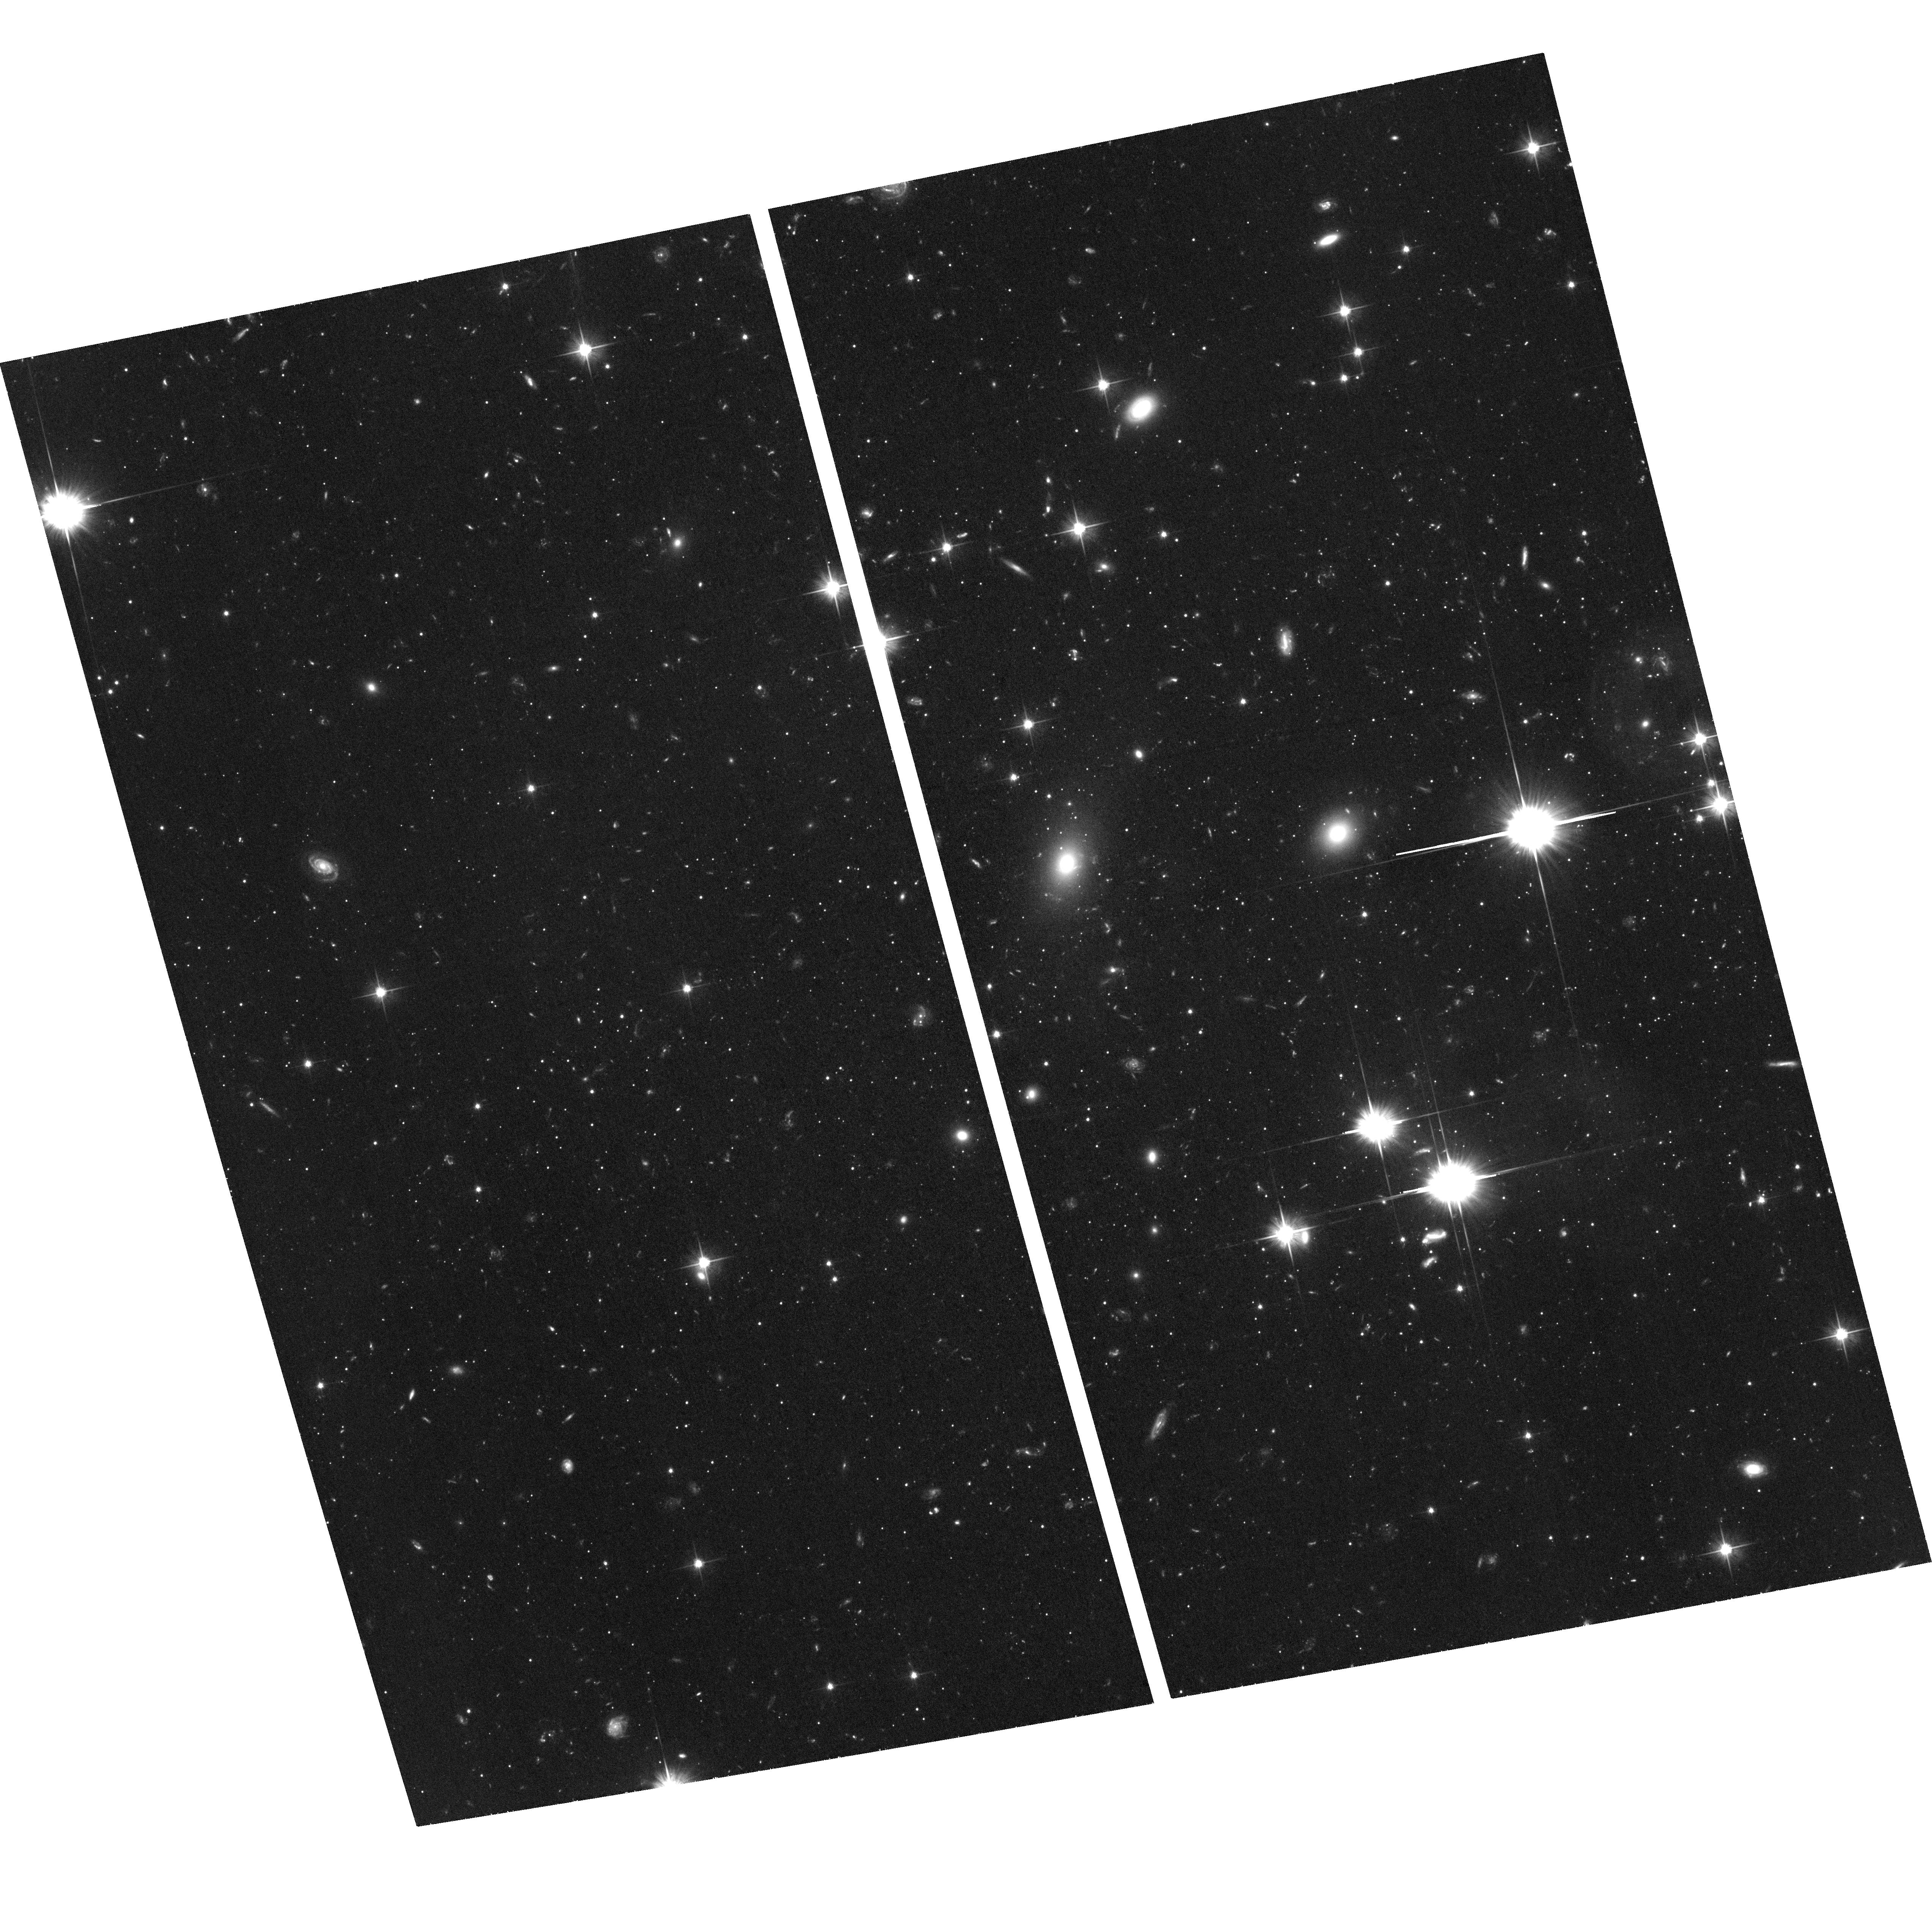
Target: HERCULES-DSPH. Instrument: ACS/WFC. Filter: F606W. Exposure: 2.2 h. Observation ID: hst_14236_02_acs_wfc_f606w_jcwl02

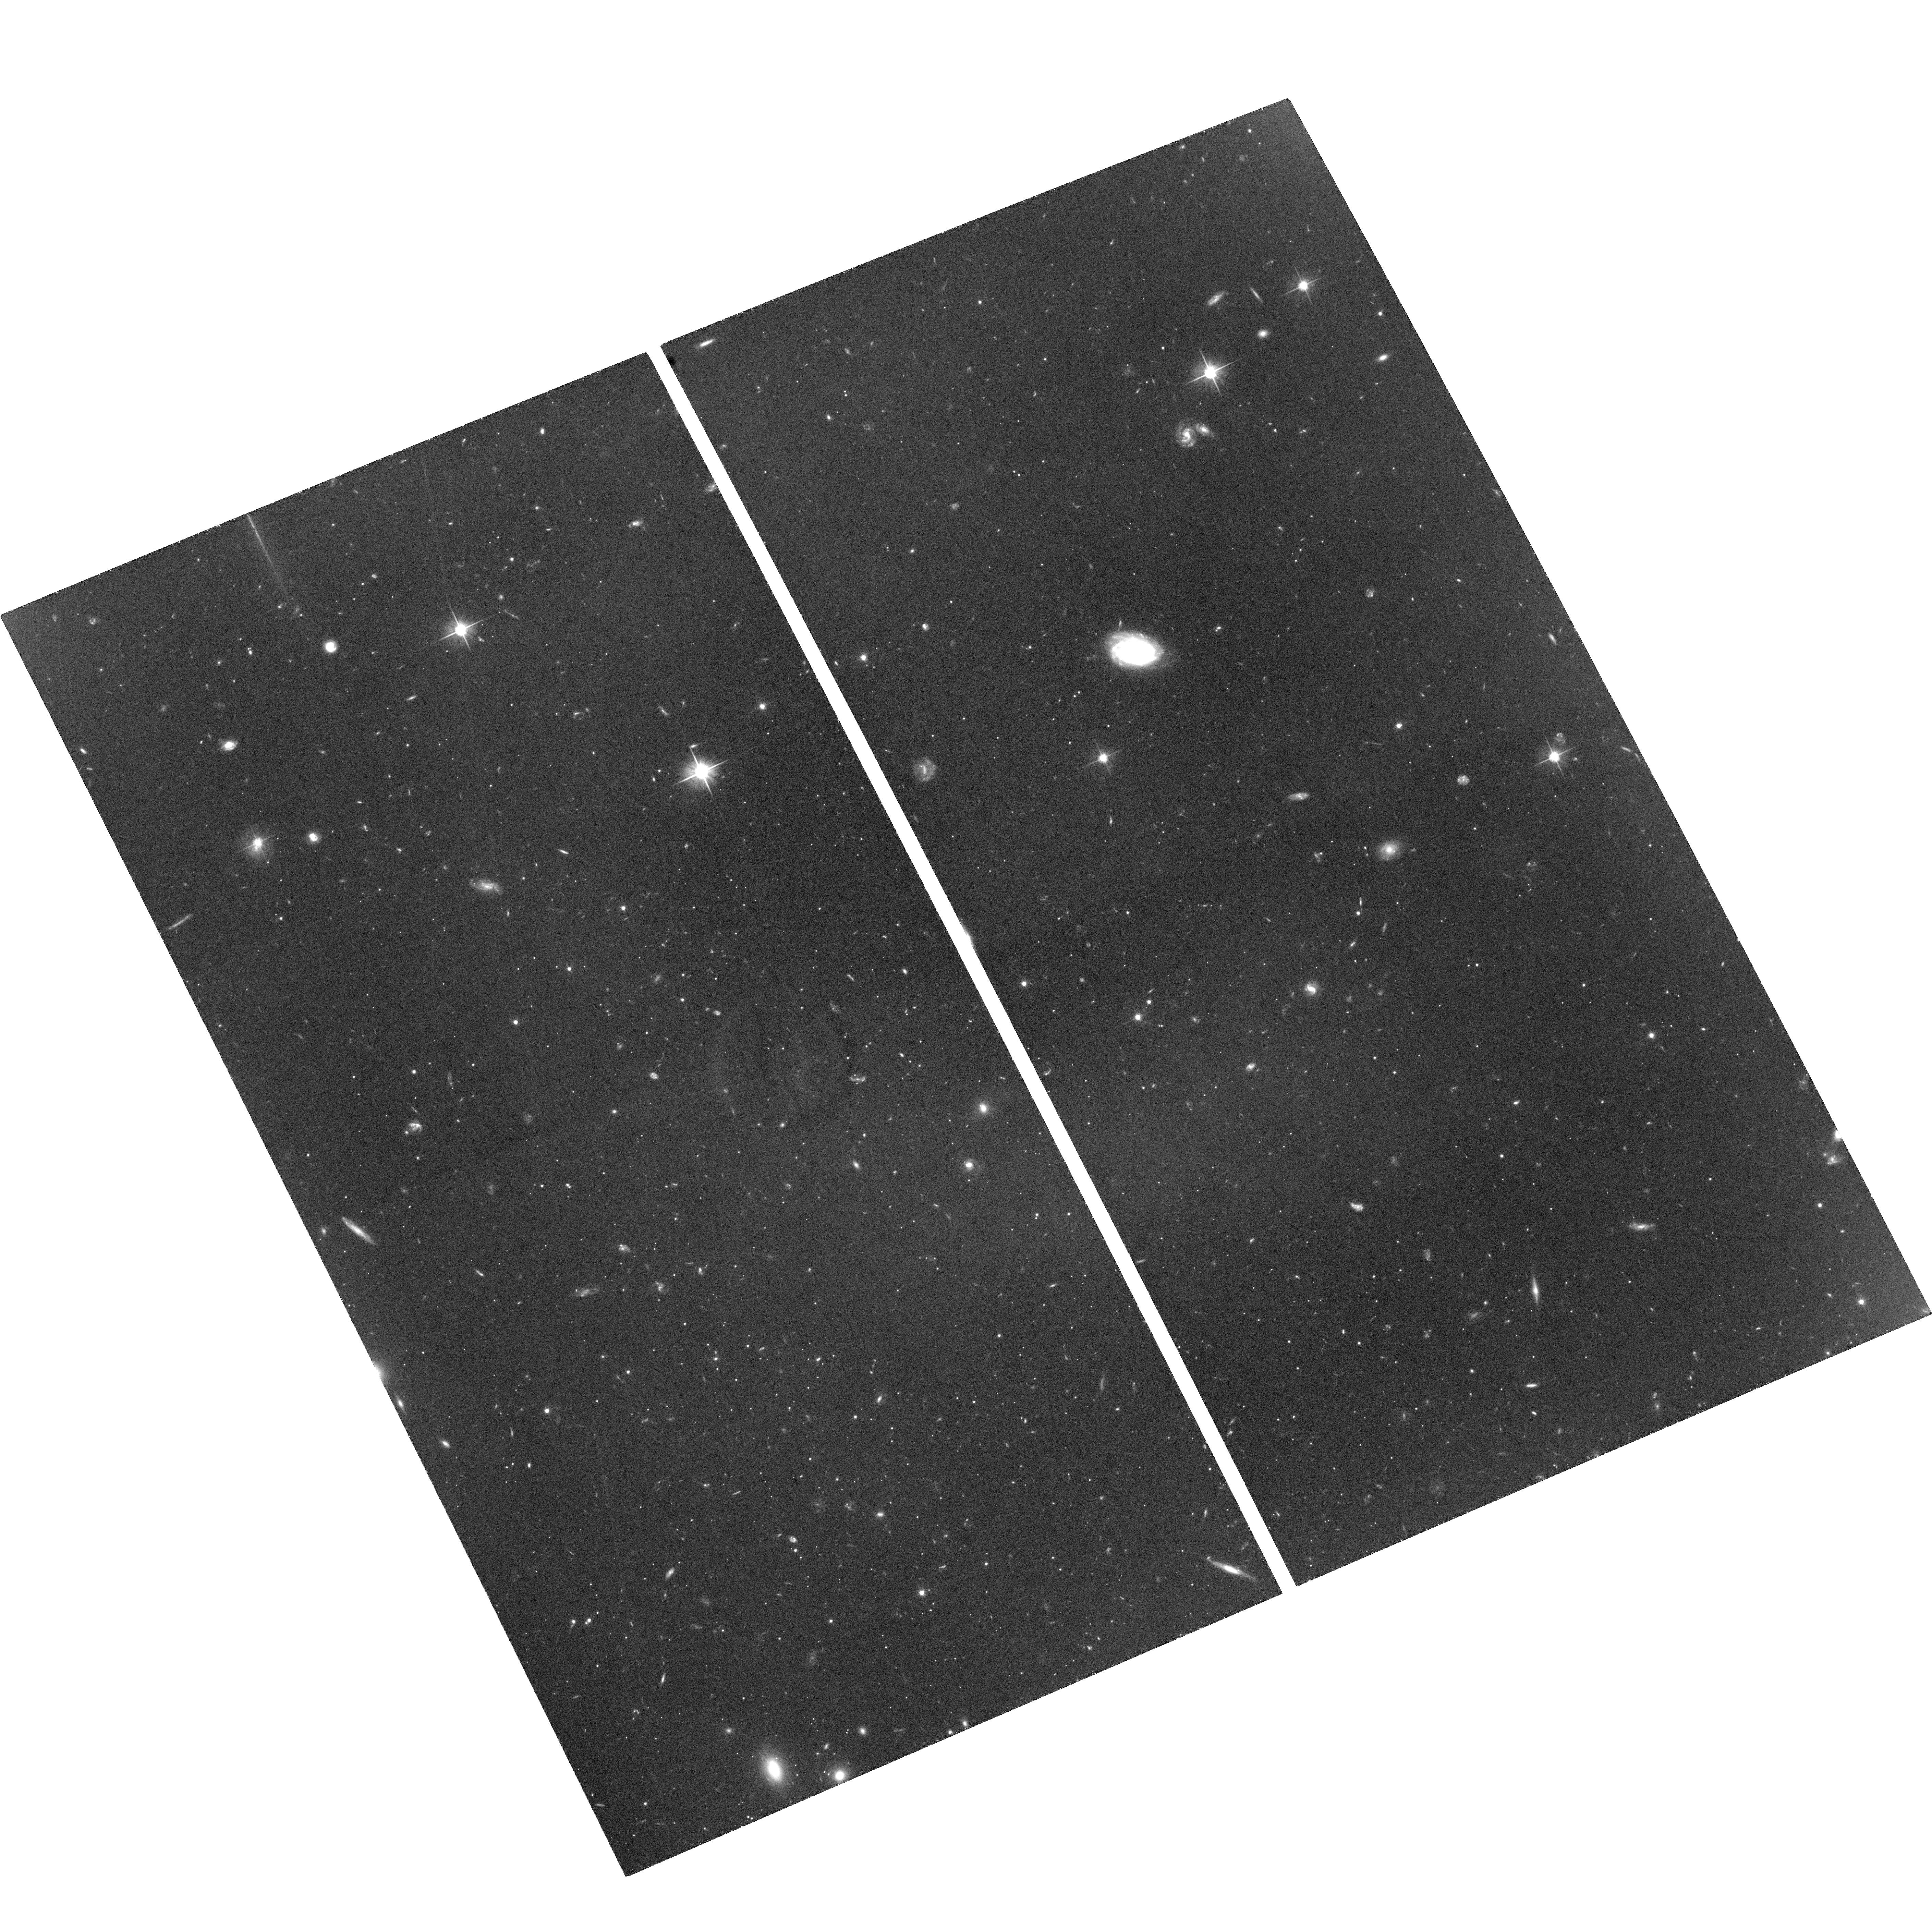
Target: LEO-IV-DSPH. Instrument: ACS/WFC. Filter: F606W. Exposure: 2.9 h. Observation ID: hst_14236_03_acs_wfc_f606w_jcwl03

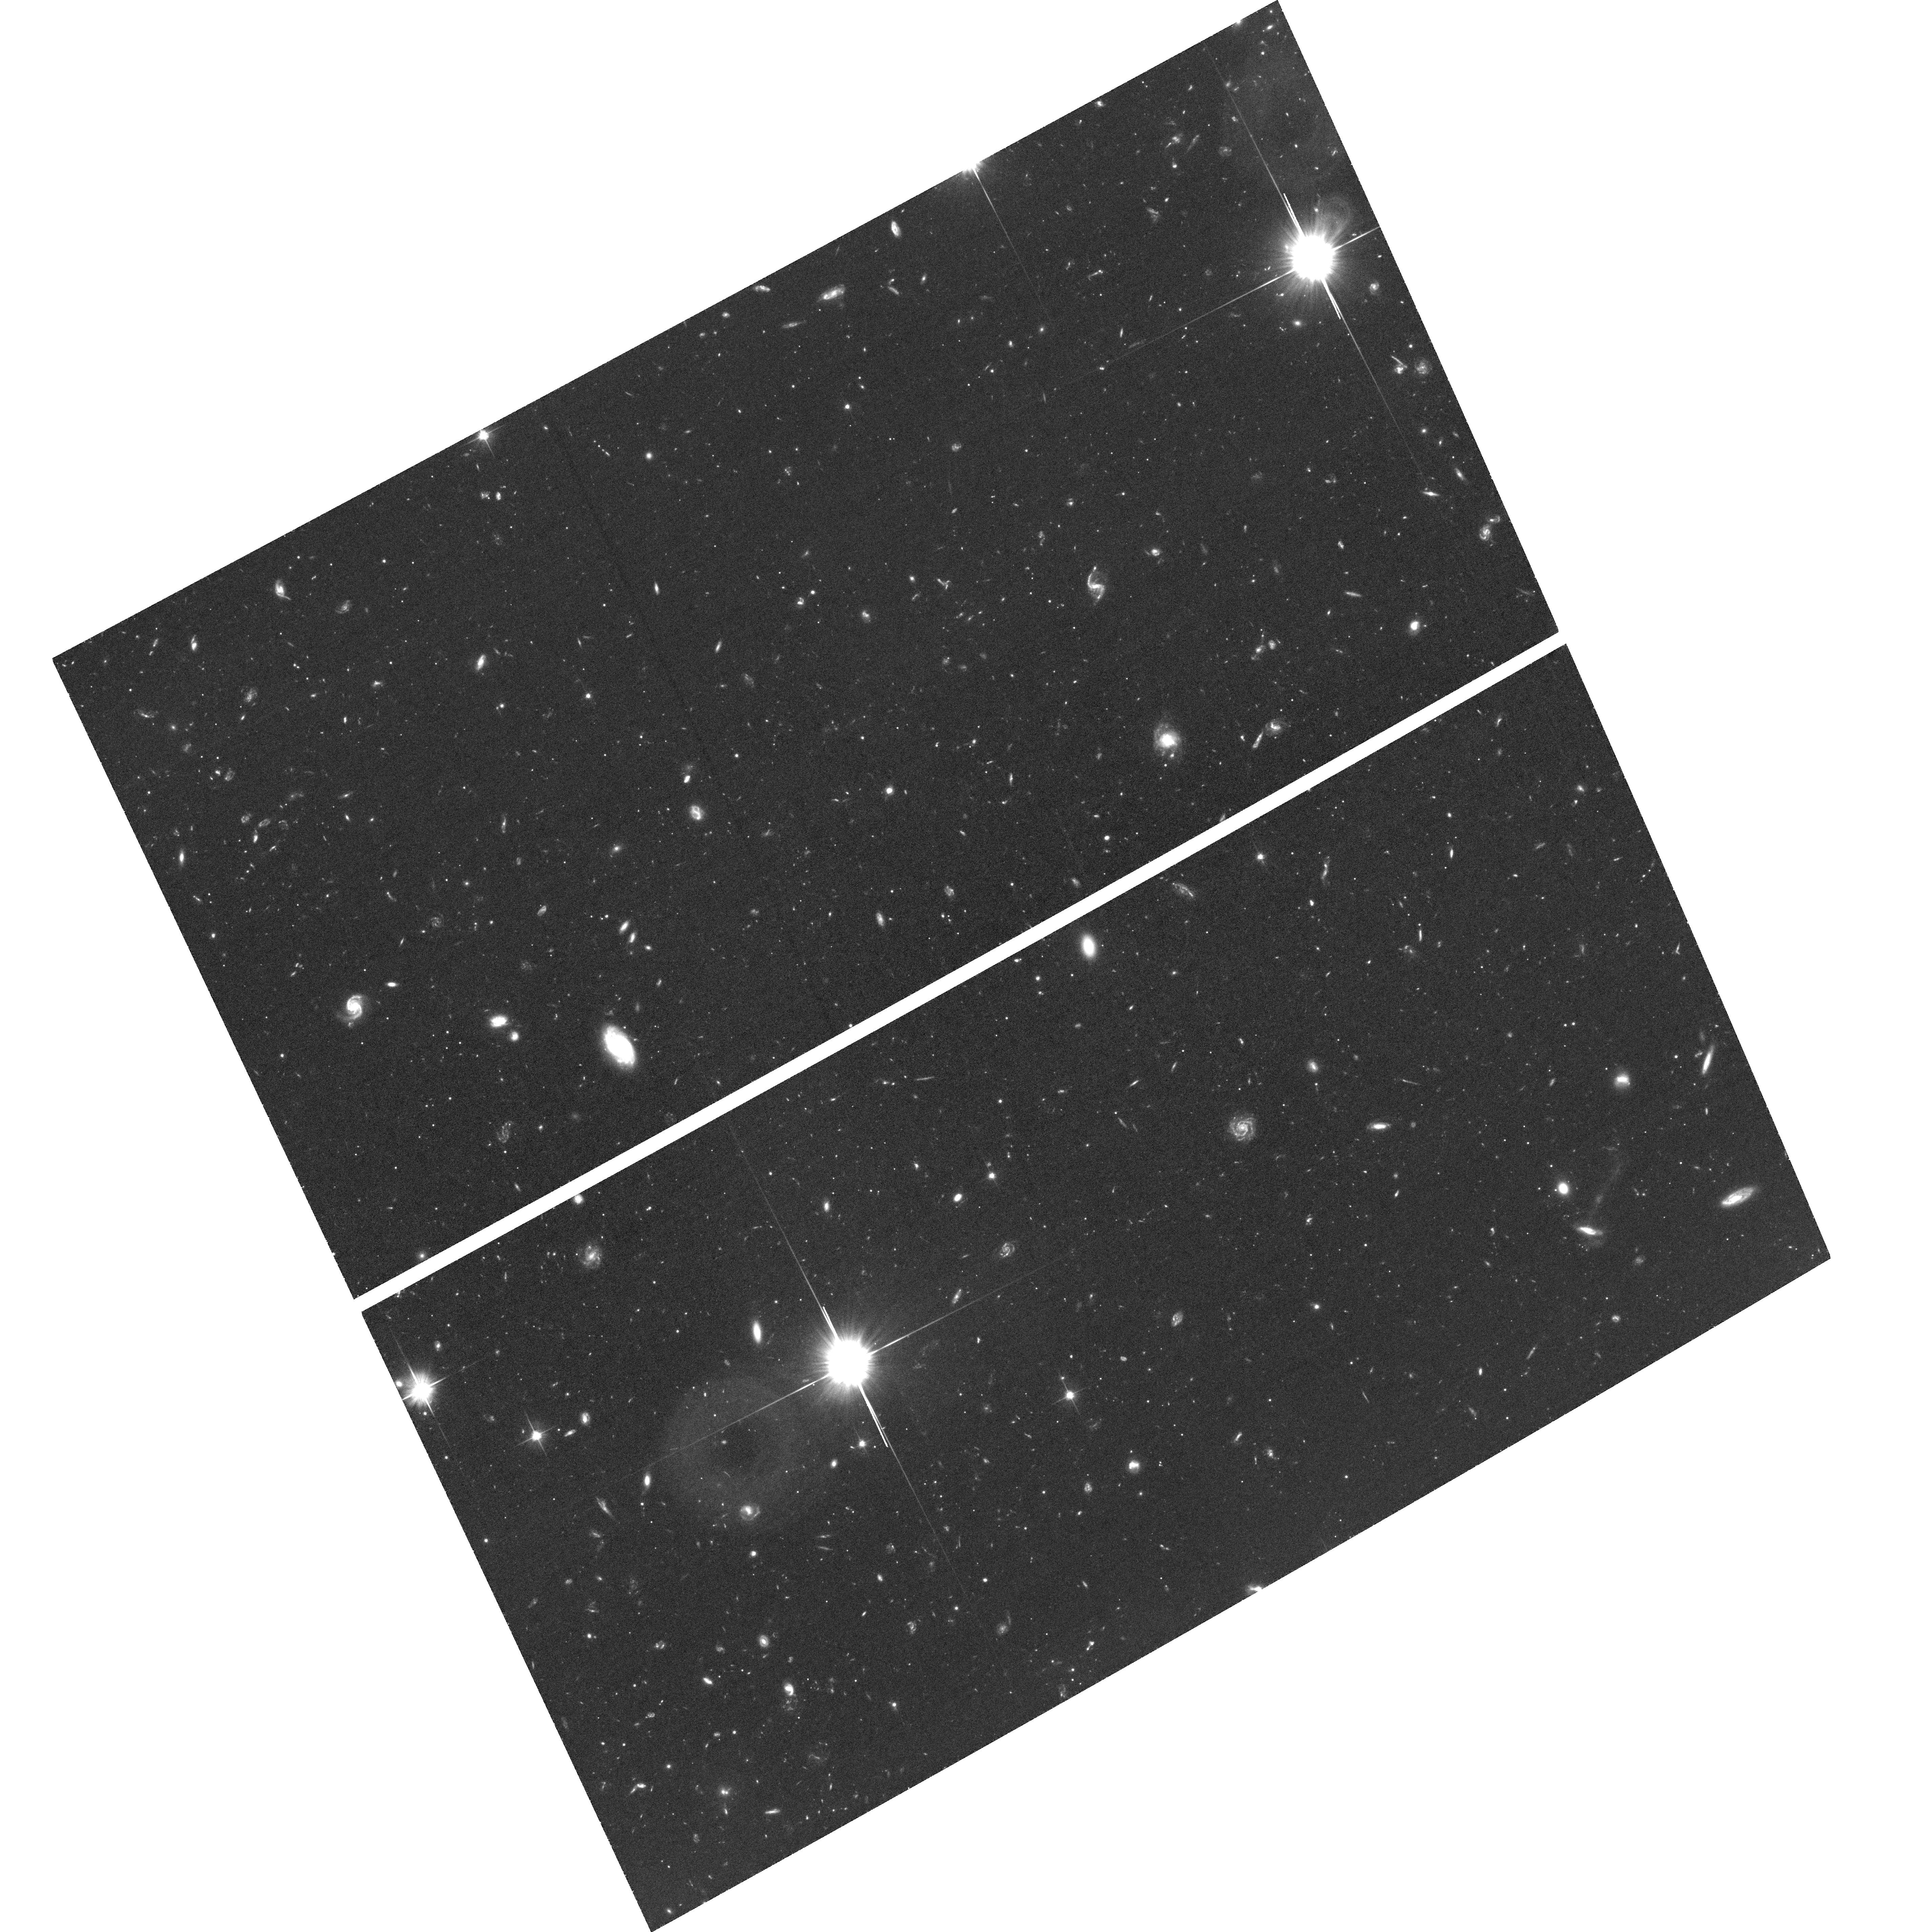
Target: UMA-I-DSPH. Instrument: ACS/WFC. Filter: F606W. Exposure: 2.2 h. Observation ID: hst_14236_04_acs_wfc_f606w_jcwl04

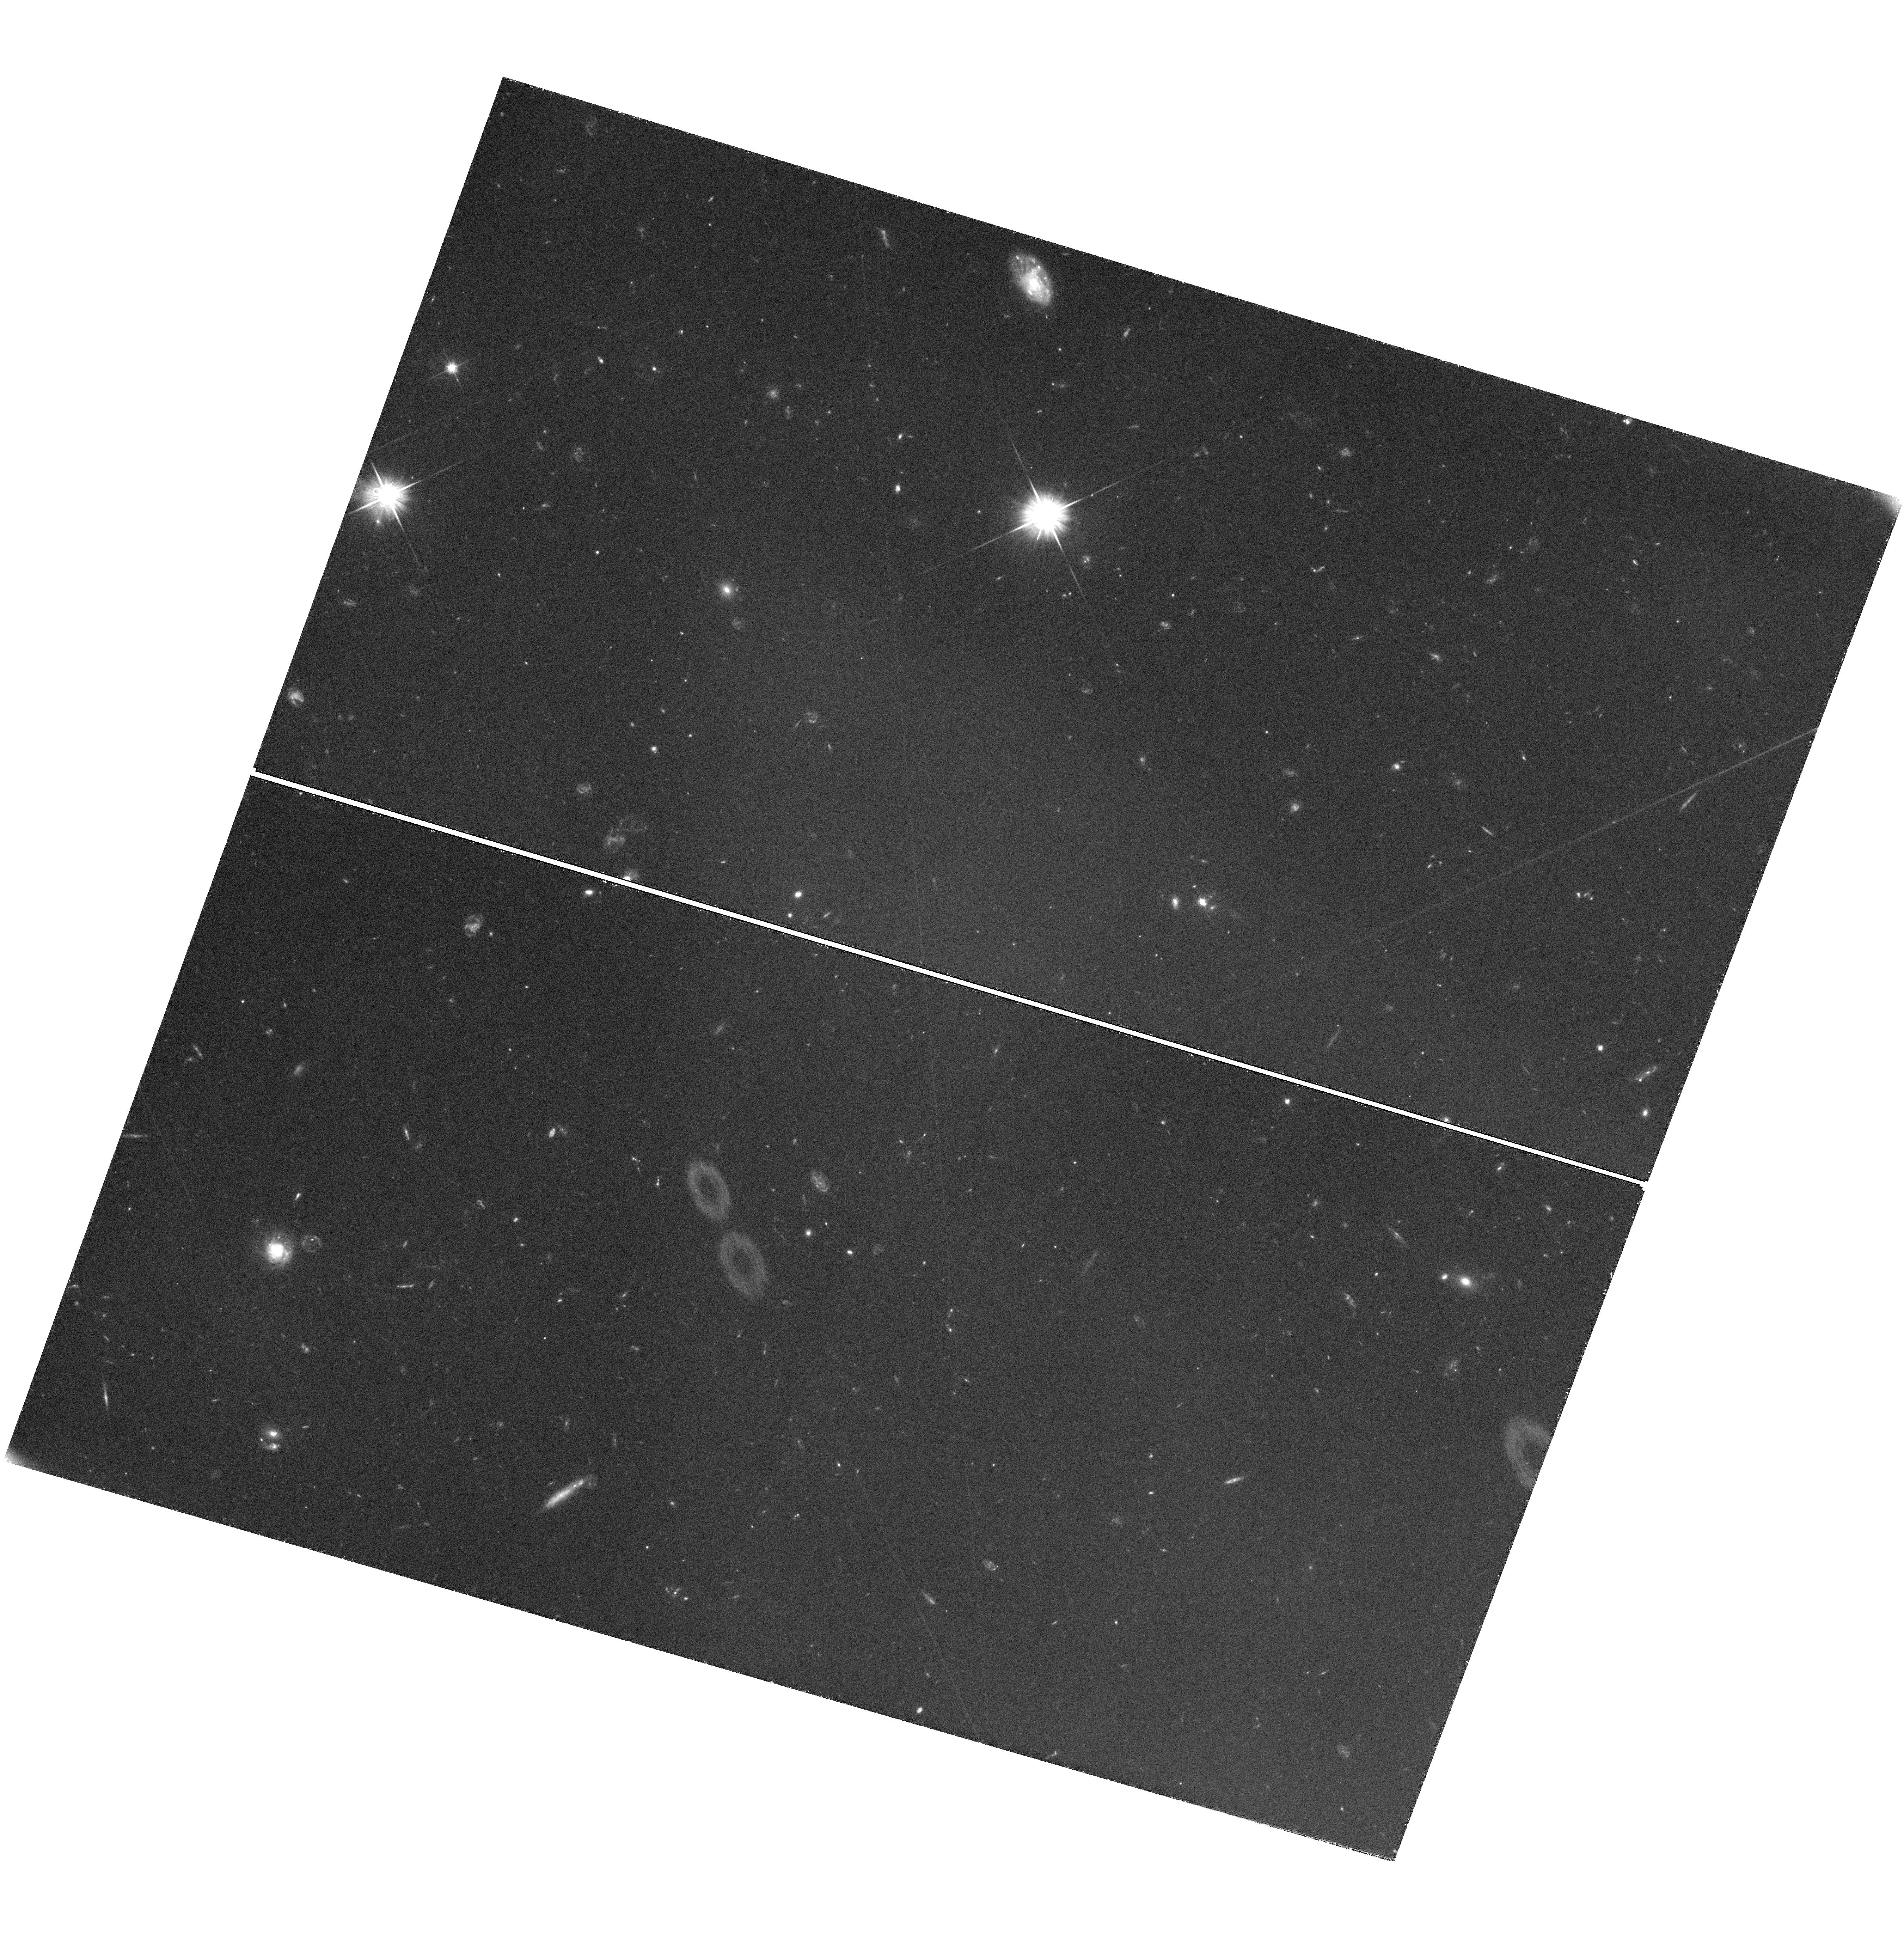
Target: field at RA 173.205°, Dec -0.421°. Instrument: WFC3/UVIS. Filter: F606W. Exposure: 3 h. Observation ID: hst_14236_03_wfc3_uvis_f606w_icwl03

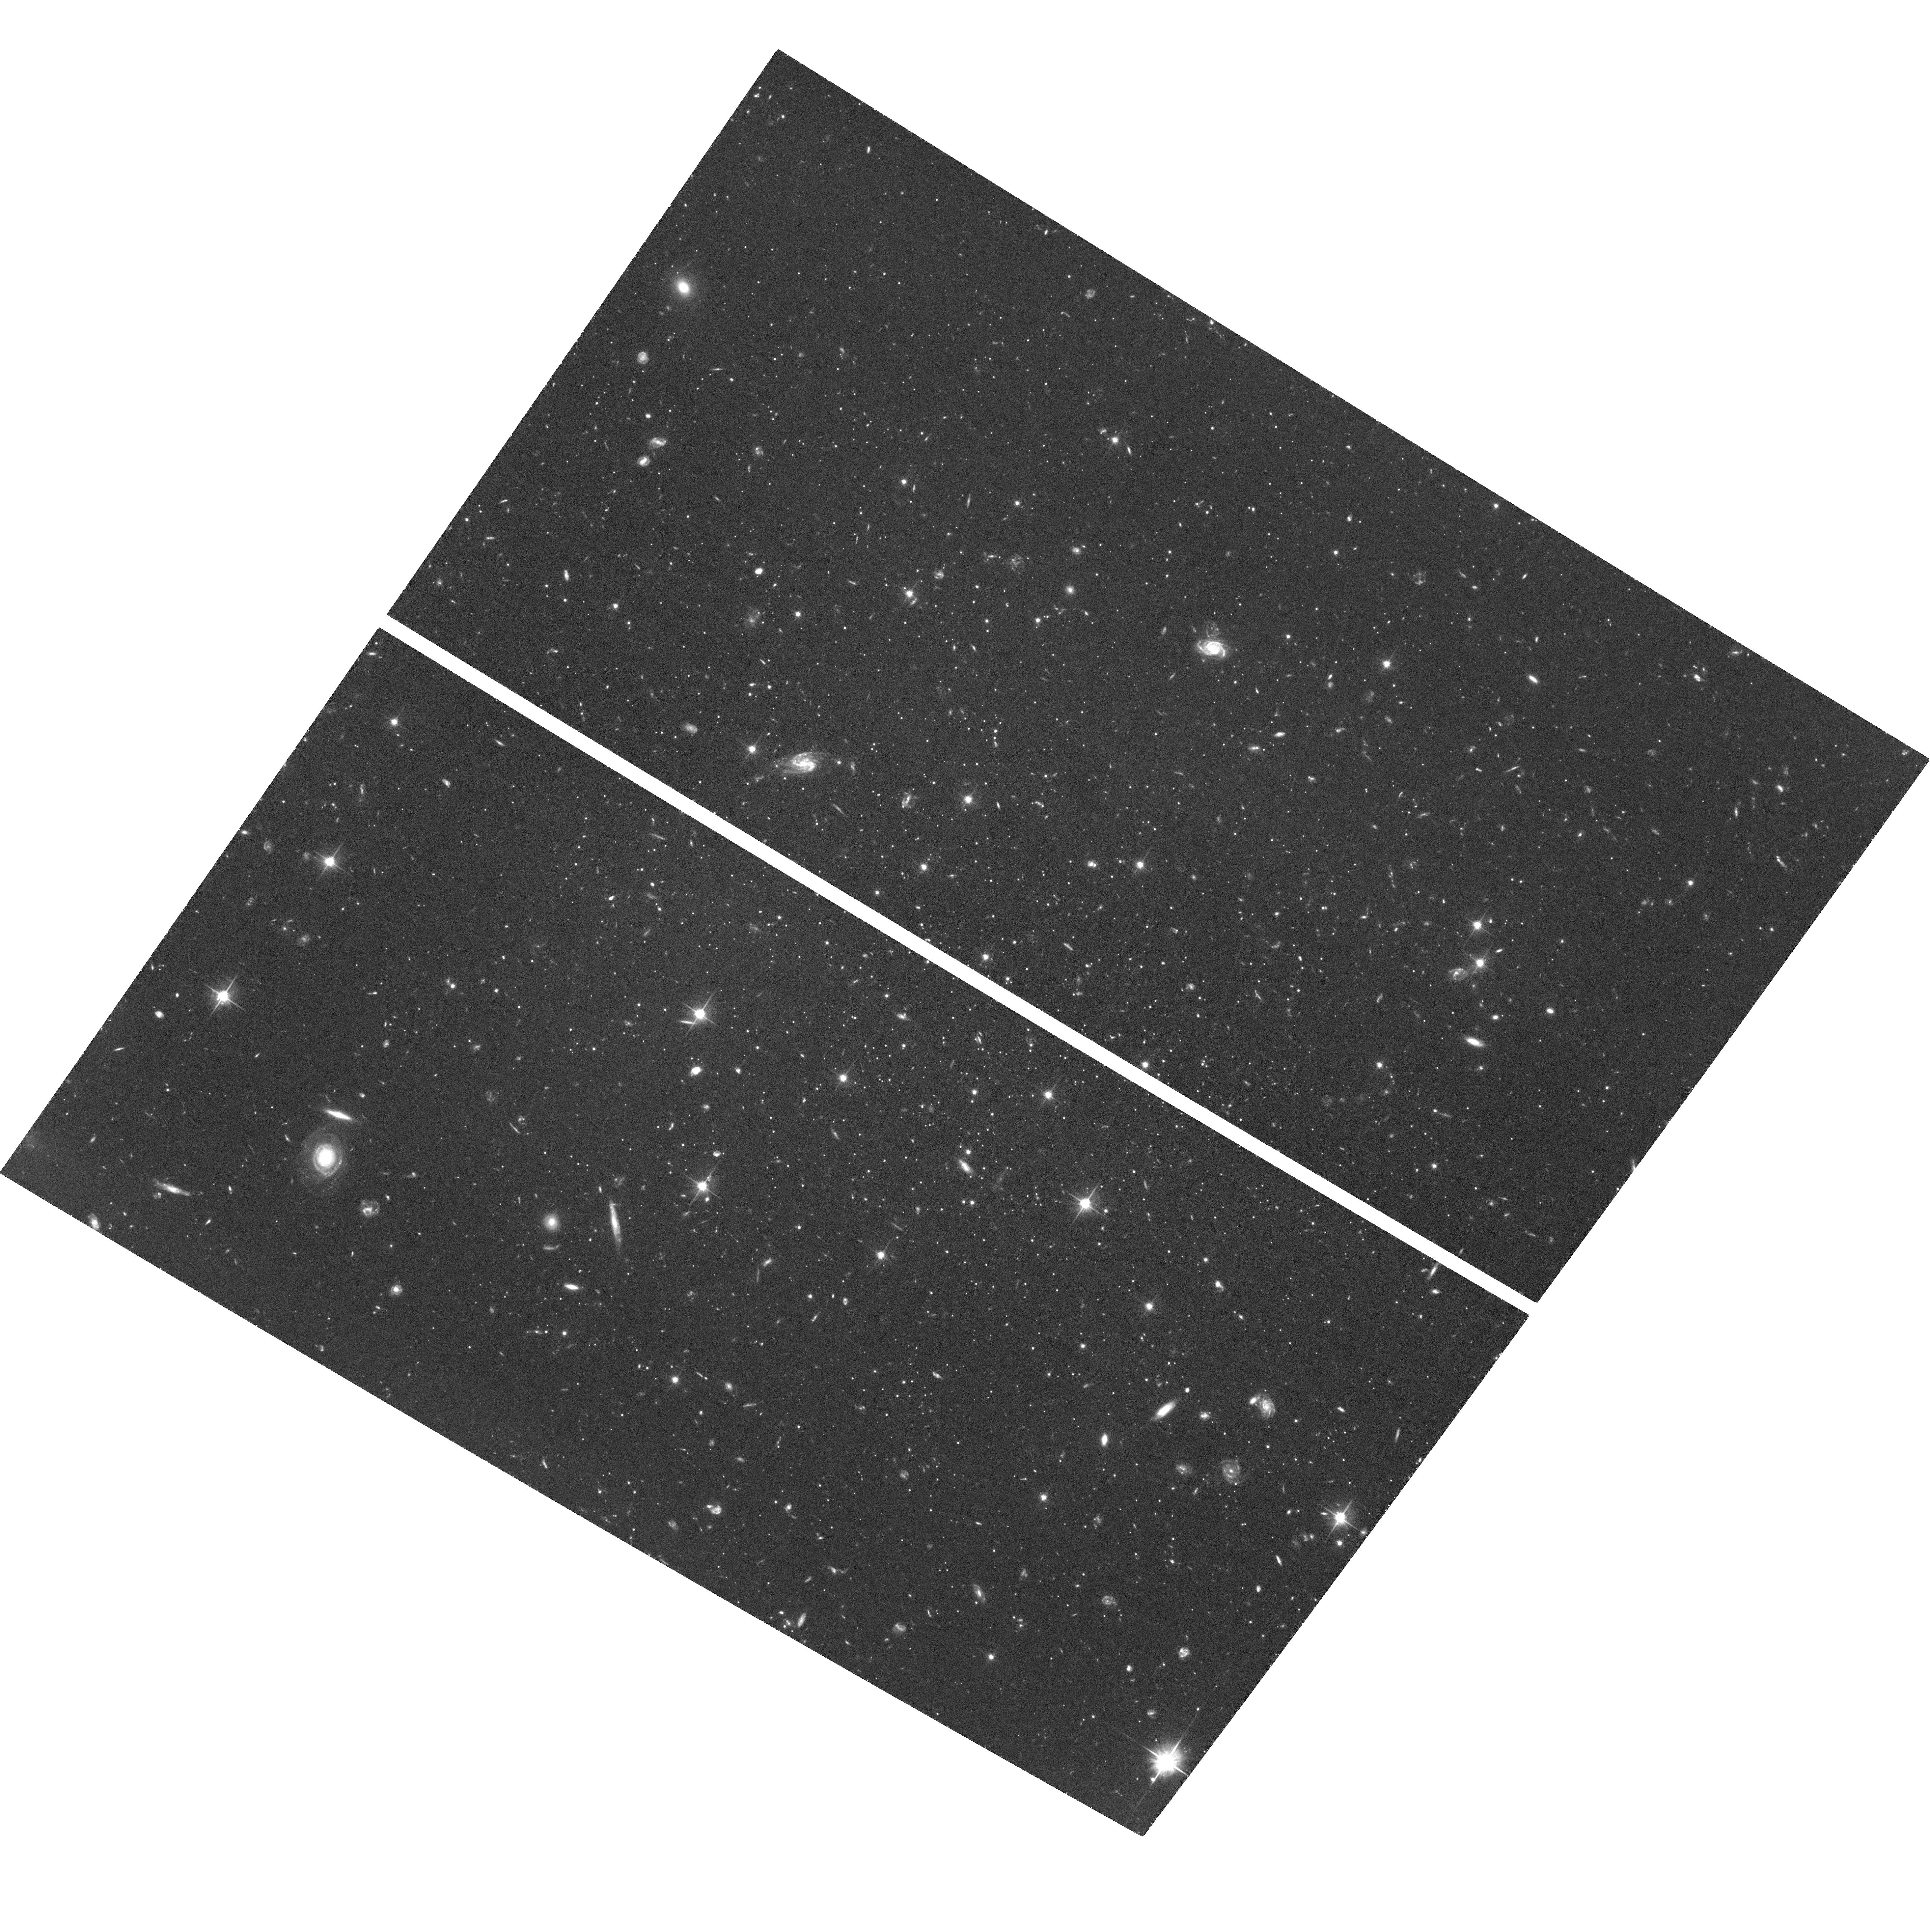
Target: CVN-II-DSPH. Instrument: ACS/WFC. Filter: F606W. Exposure: 3 h. Observation ID: hst_14236_01_acs_wfc_f606w_jcwl01

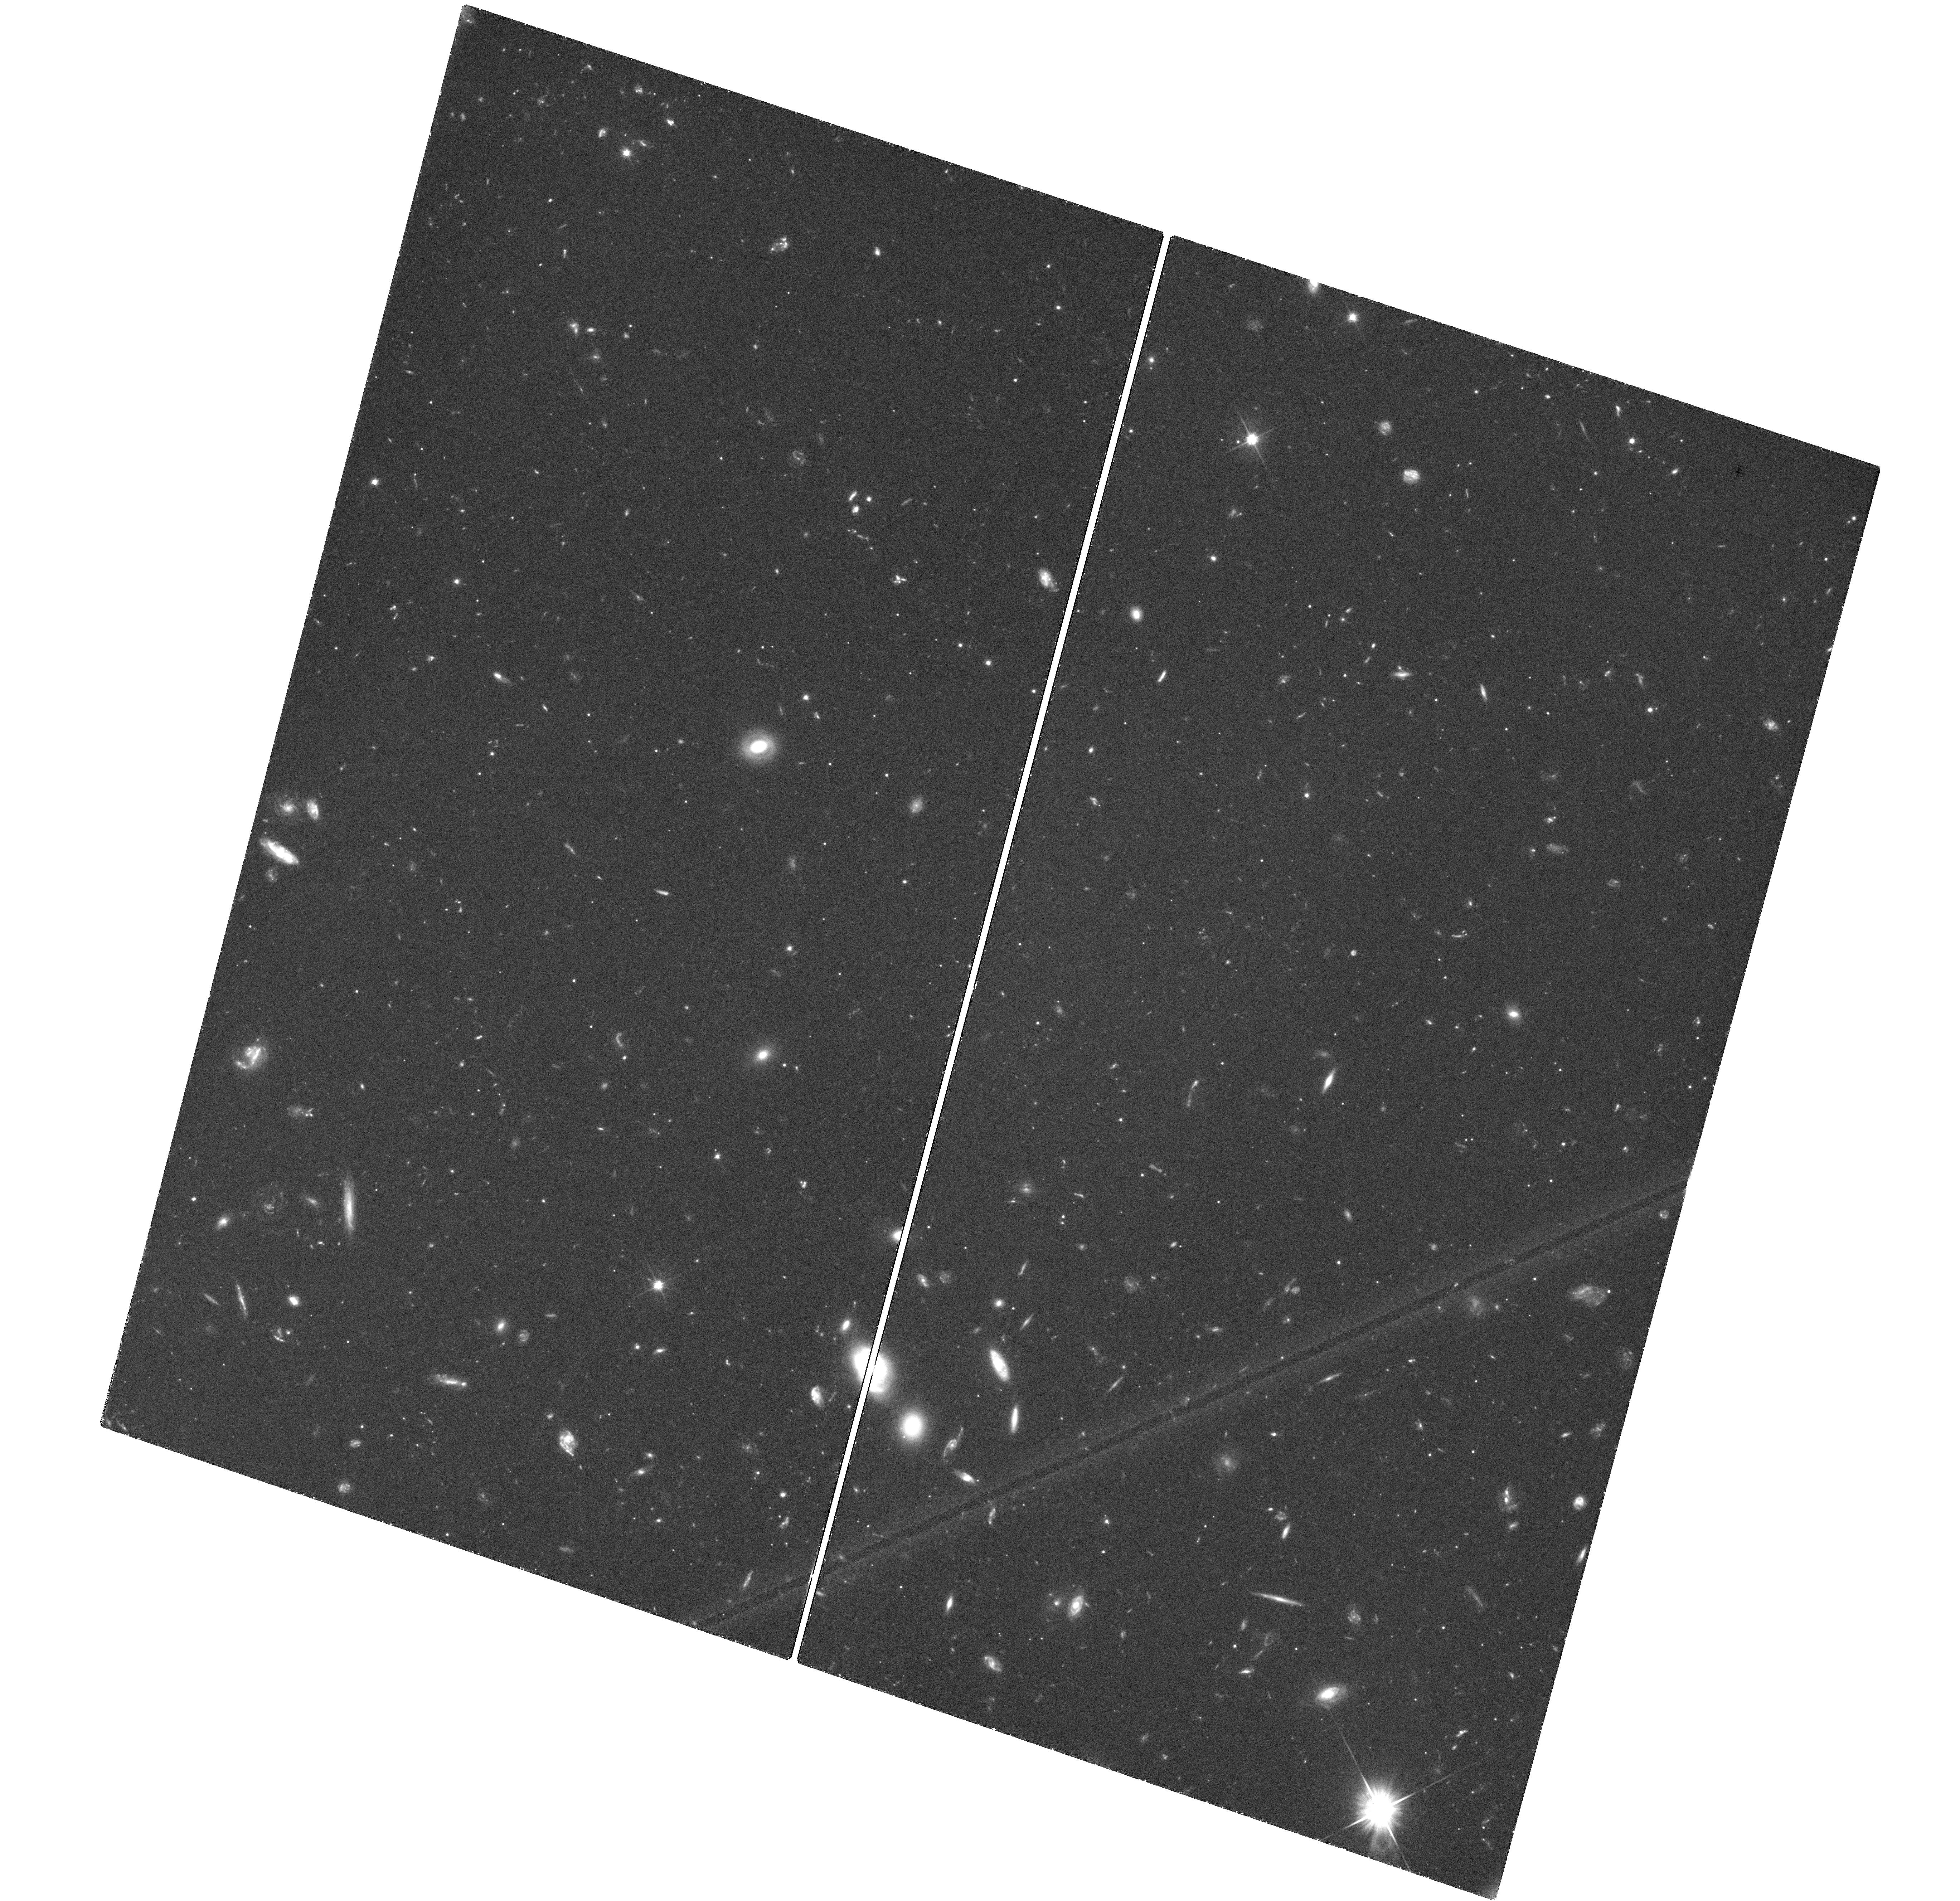
Target: field at RA 158.610°, Dec 51.917°. Instrument: WFC3/UVIS. Filter: F606W. Exposure: 2.3 h. Observation ID: hst_14236_04_wfc3_uvis_f606w_icwl04

The First Proper Motions of Ultra-faint Dwarf Galaxies: Probing Reionization and Planar Associations of Satellites (PI: Sohn, Sangmo Tony)

Ultra-faint dwarf (UFDs) galaxies are the least luminous, dark-matter dominated galaxies in our Universe. As potential fossil relics of the epoch of reionization, these extreme galaxies play a crucial role in reconciling predictions from LCDM theory, such as the observed number of satellites about our Milky Way (MW). However, none of these galaxies have measured proper motions (PMs), meaning we do not know their orbital histories or their relationship to other satellites over time. We propose to use HST ACS/WFC to make the first PM measurements for 6 UFDs with star formation histories suggesting quenching at the epoch of reionization. Using techniques we have developed to model the orbits of satellites like Leo I and the Magellanic Clouds, these PMs will constrain the orbital histories of a representative sample of UFDs for the first time. We will furthermore compare these orbits to predictions for UFDs from cosmological simulations made by our team. HST is significantly more accurate for PM measurements of our target galaxies than Gaia. Moreover, with HST we can do these measurements now, whereas the most accurate Gaia measurements are still 7 years into the future. With only a modest investment of HST time and proven techniques of our team, these novel HST observations will thus revolutionize our understanding of UFDs, establishing for the first time: (1) Whether star formation was suppressed by reionization; (2) Whether the UFDs ever passed close enough to the MW to have undergone significant tidal heating; and (3) Whether the UFDs orbit in a plane that is associated with the classical satellites.